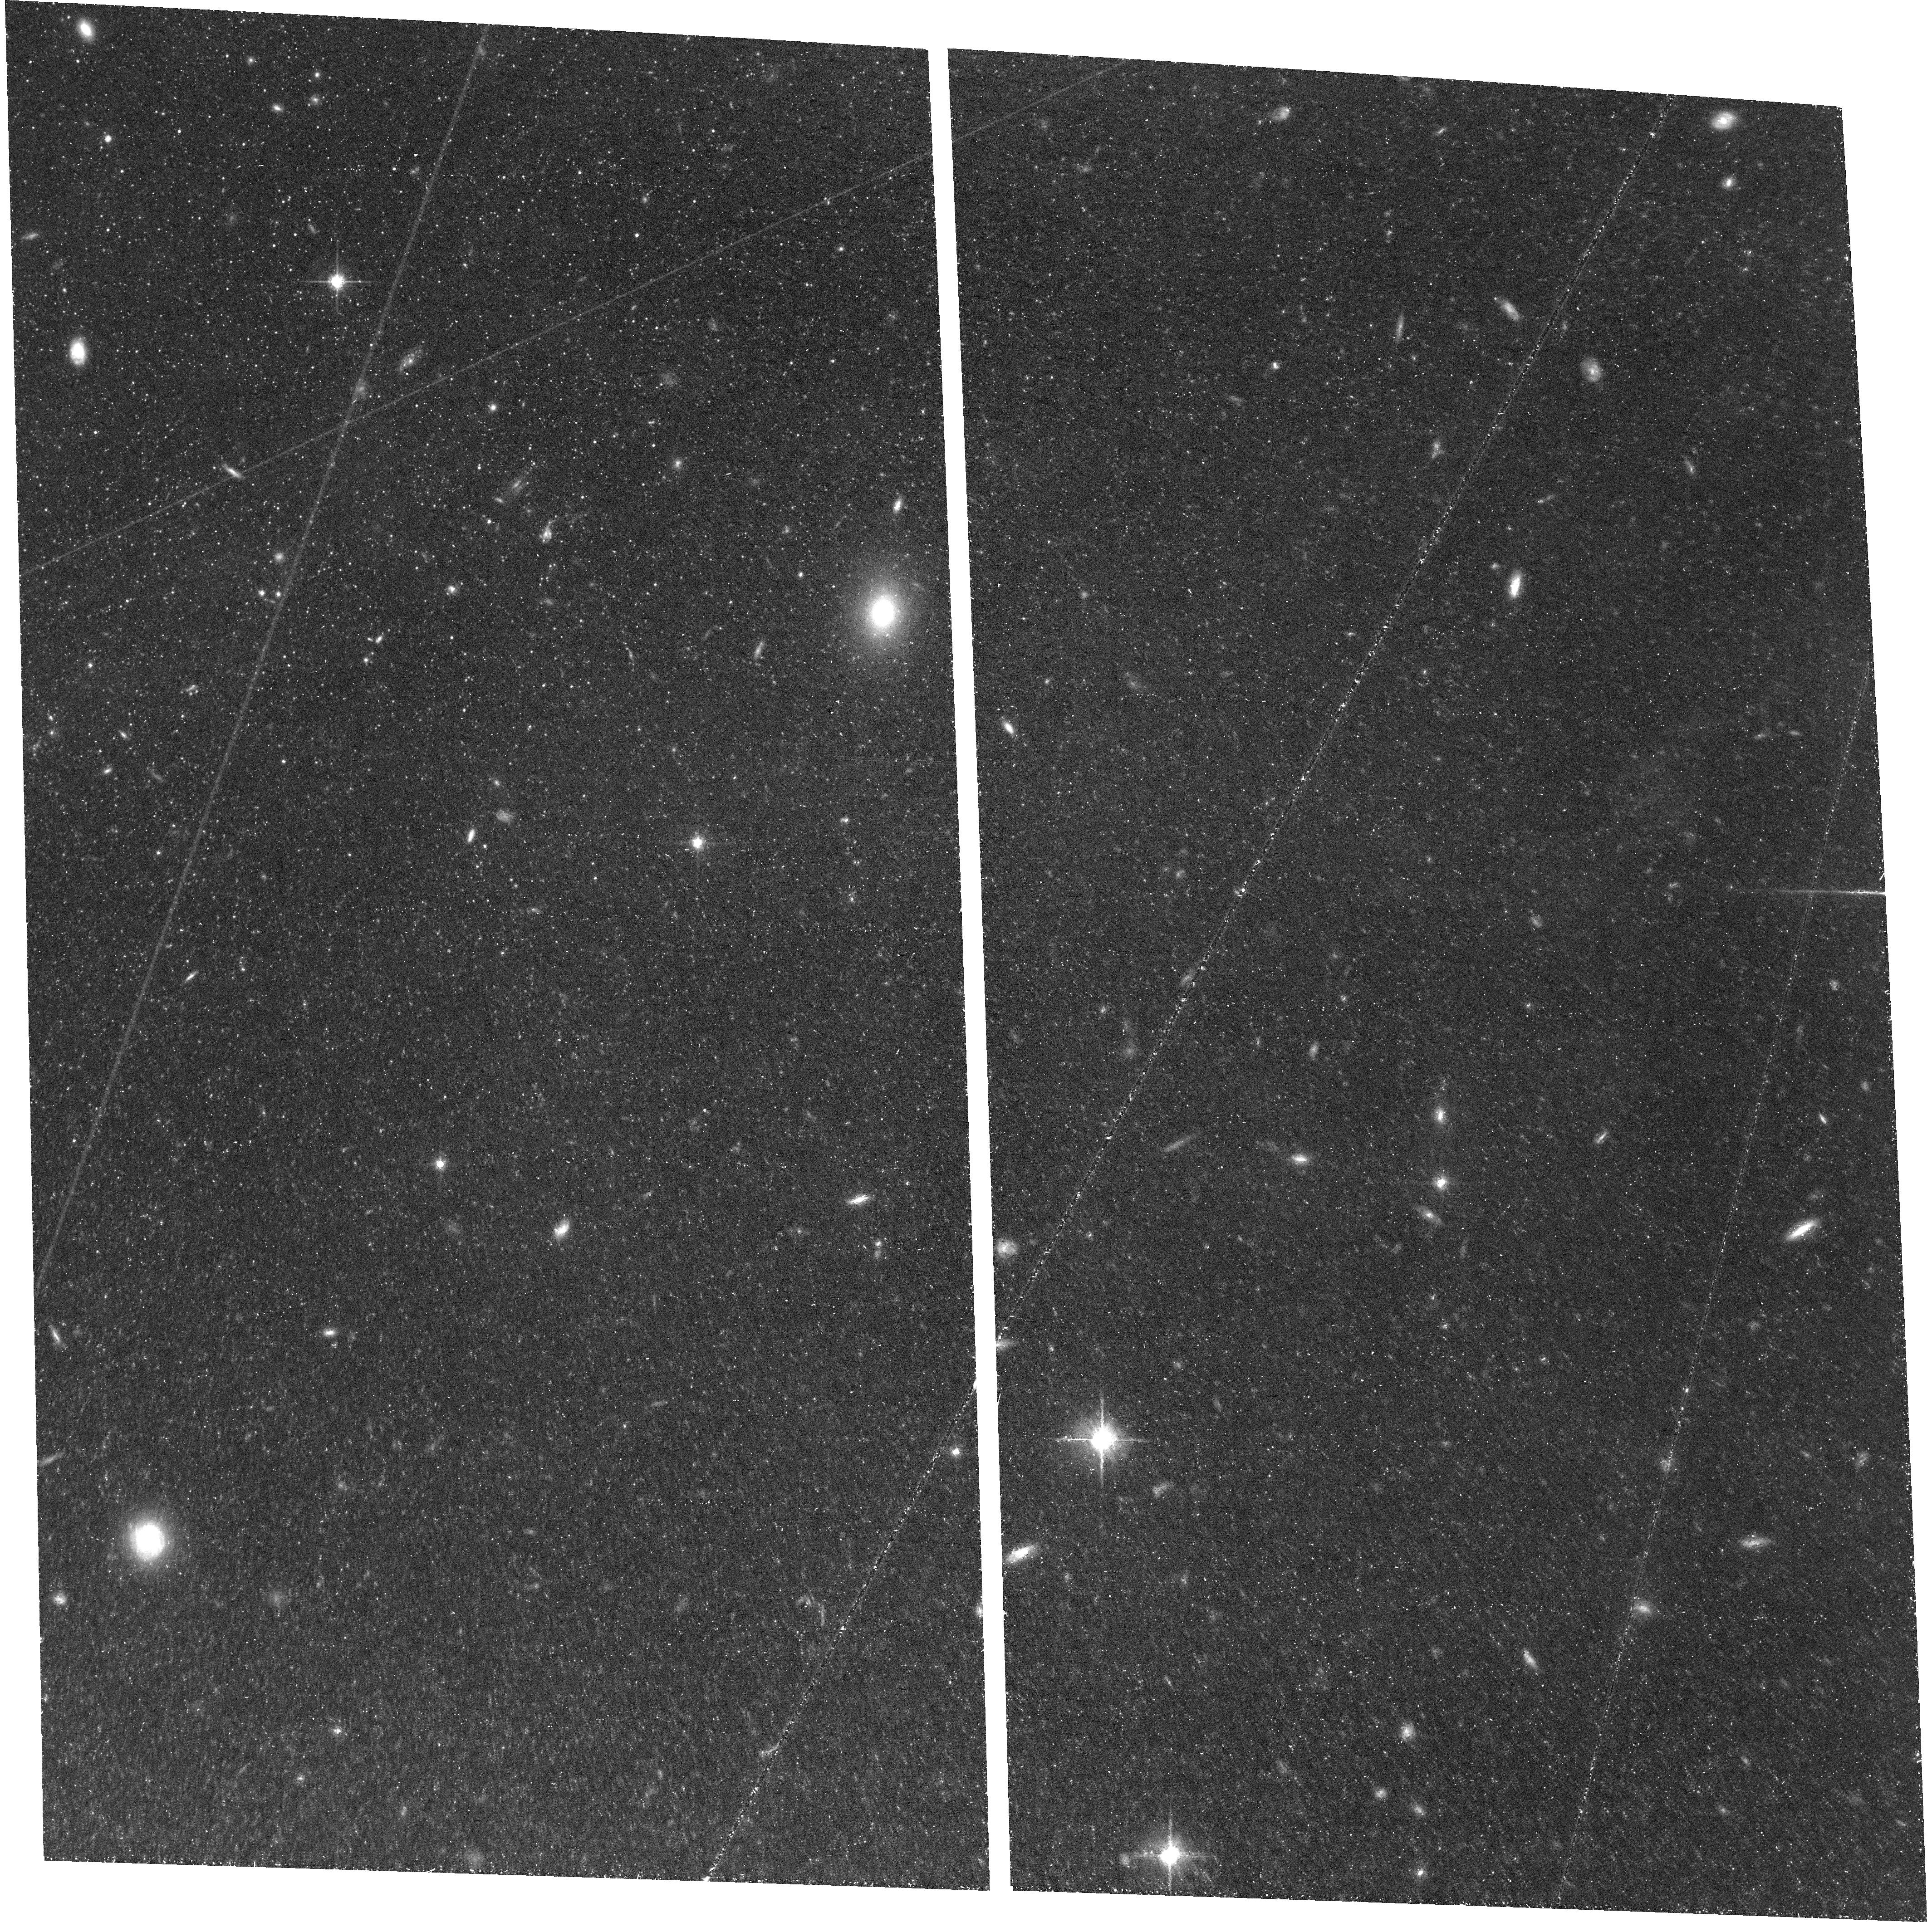
Target: M81. Instrument: ACS/WFC. Filter: F814W. Exposure: 1.4 h. Observation ID: hst_17513_52_acs_wfc_f814w_jf7k52

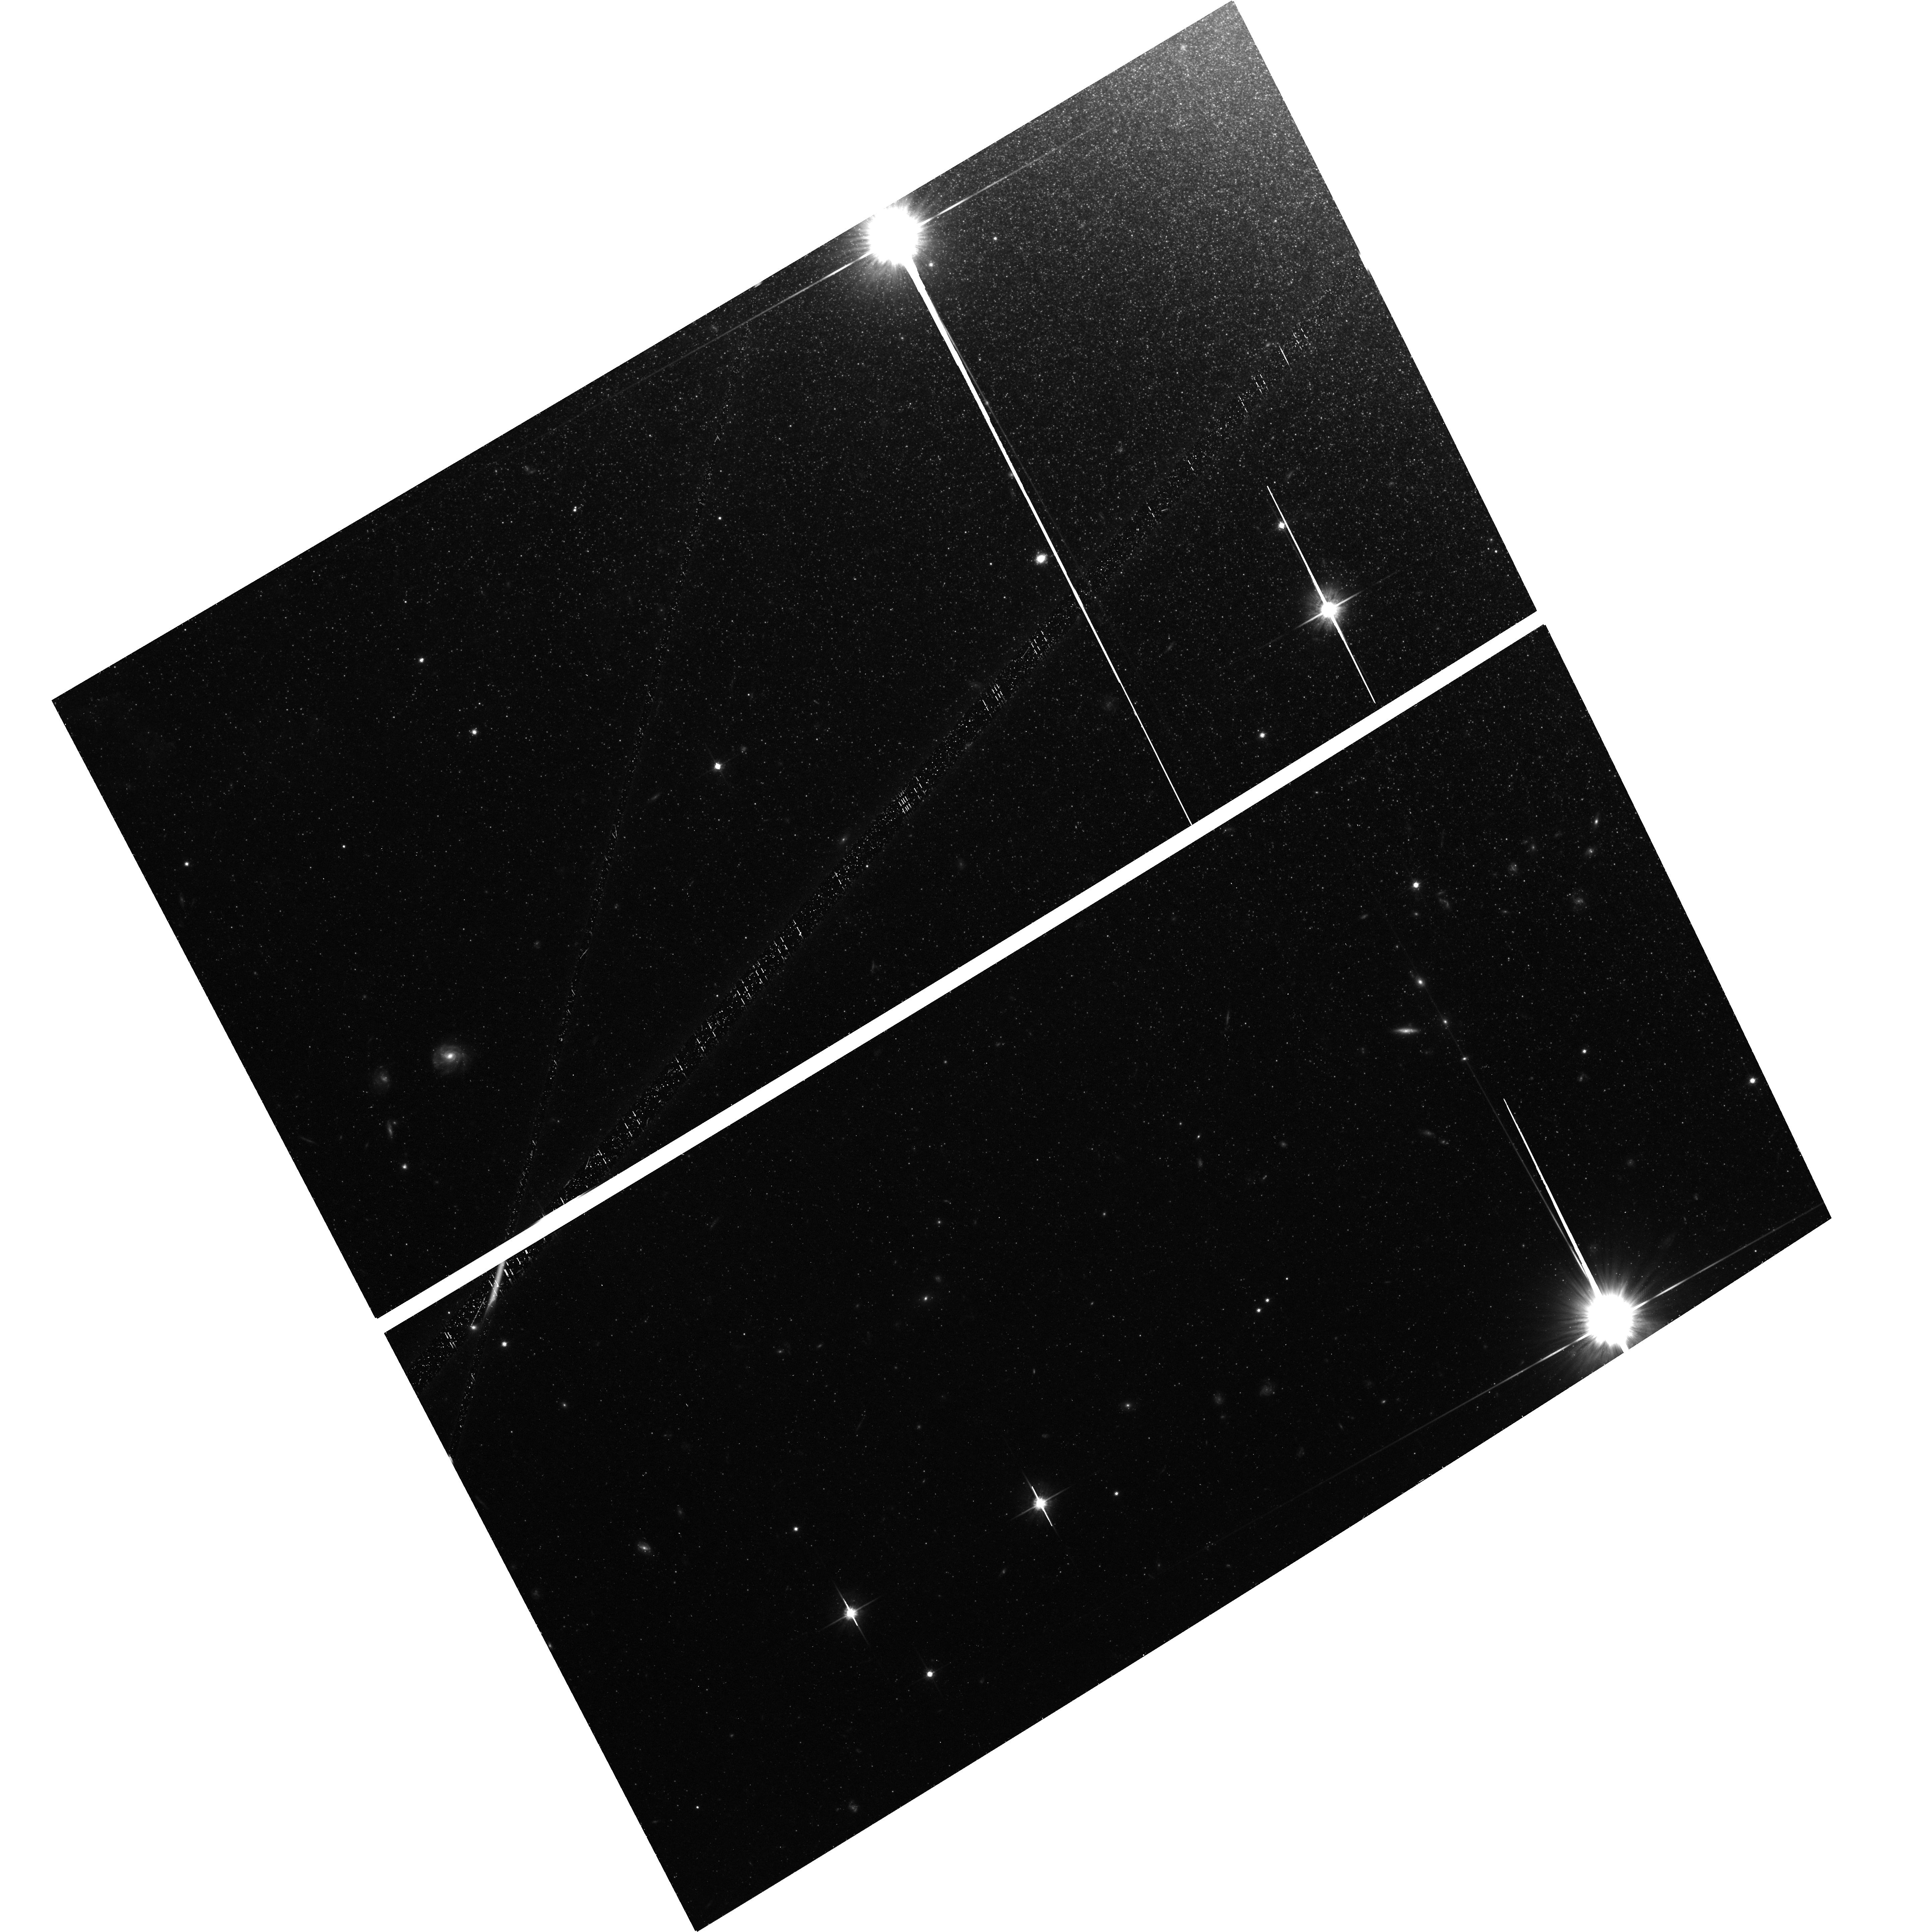
Target: M82. Instrument: ACS/WFC. Filter: F814W. Exposure: 1.4 h. Observation ID: hst_17513_07_acs_wfc_f814w_jf7k07

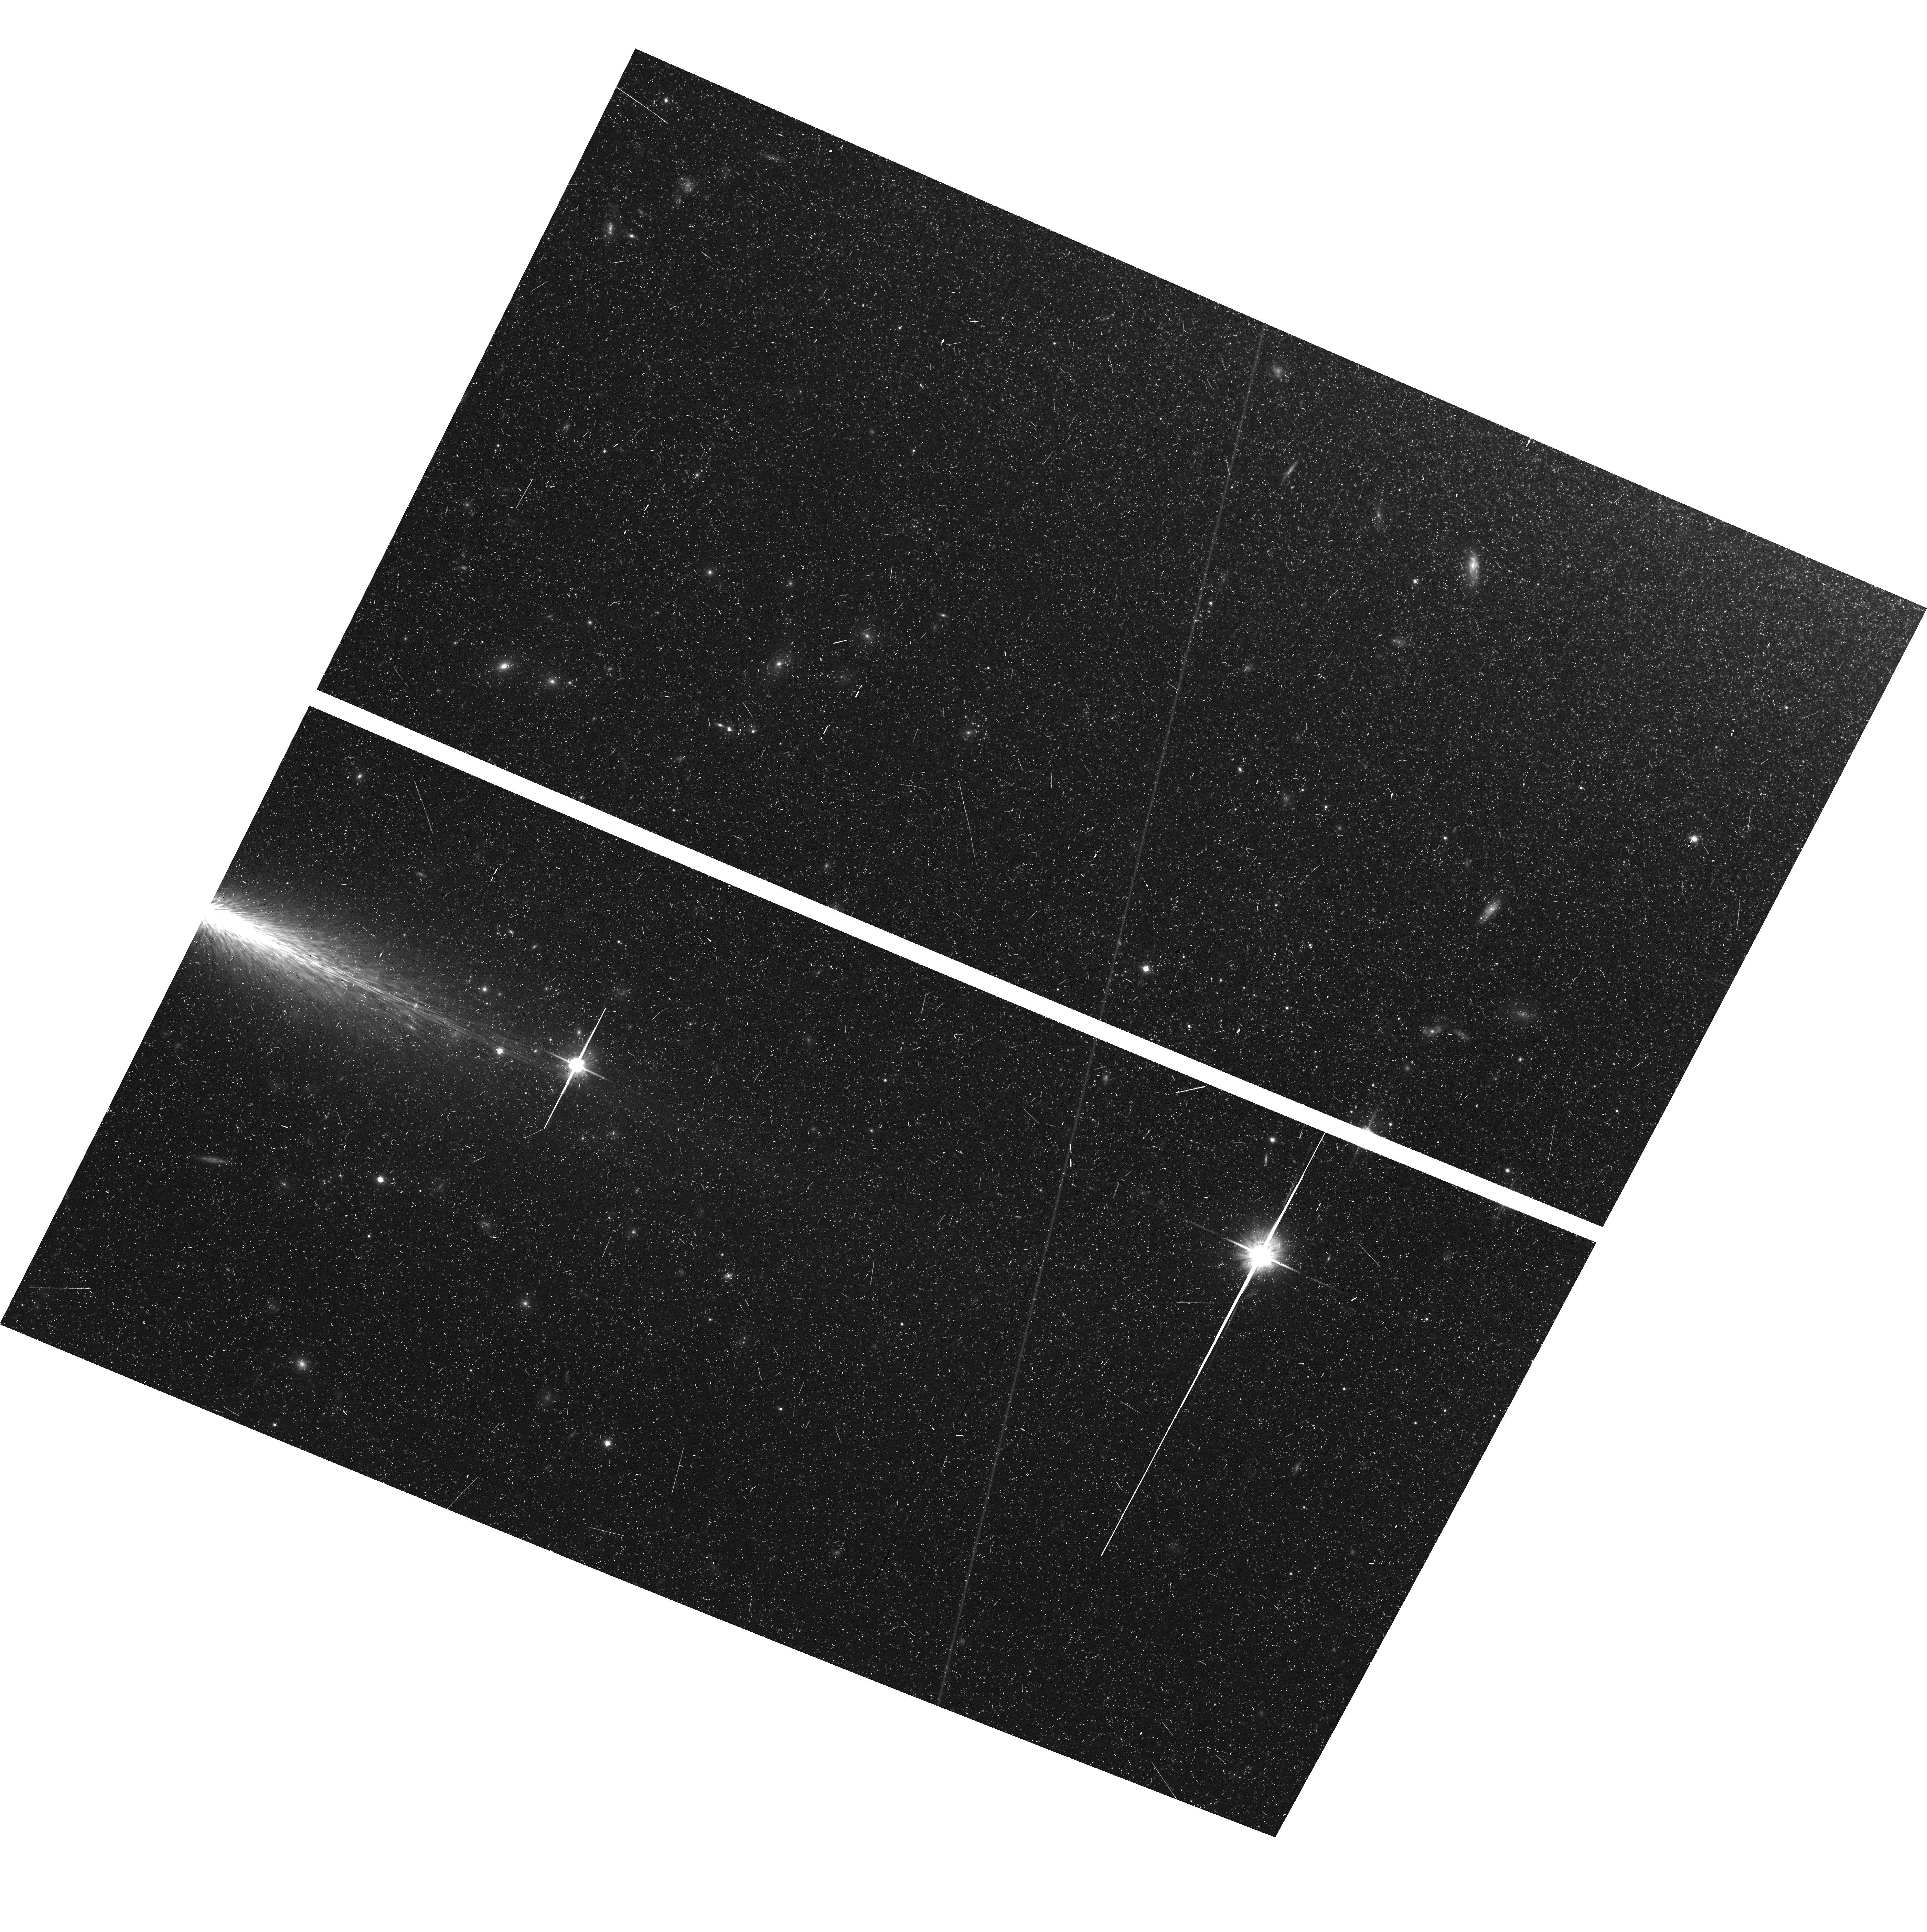
Target: NGC3077. Instrument: ACS/WFC. Filter: F814W. Exposure: 43 min. Observation ID: hst_17513_11_acs_wfc_f814w_jf7k11

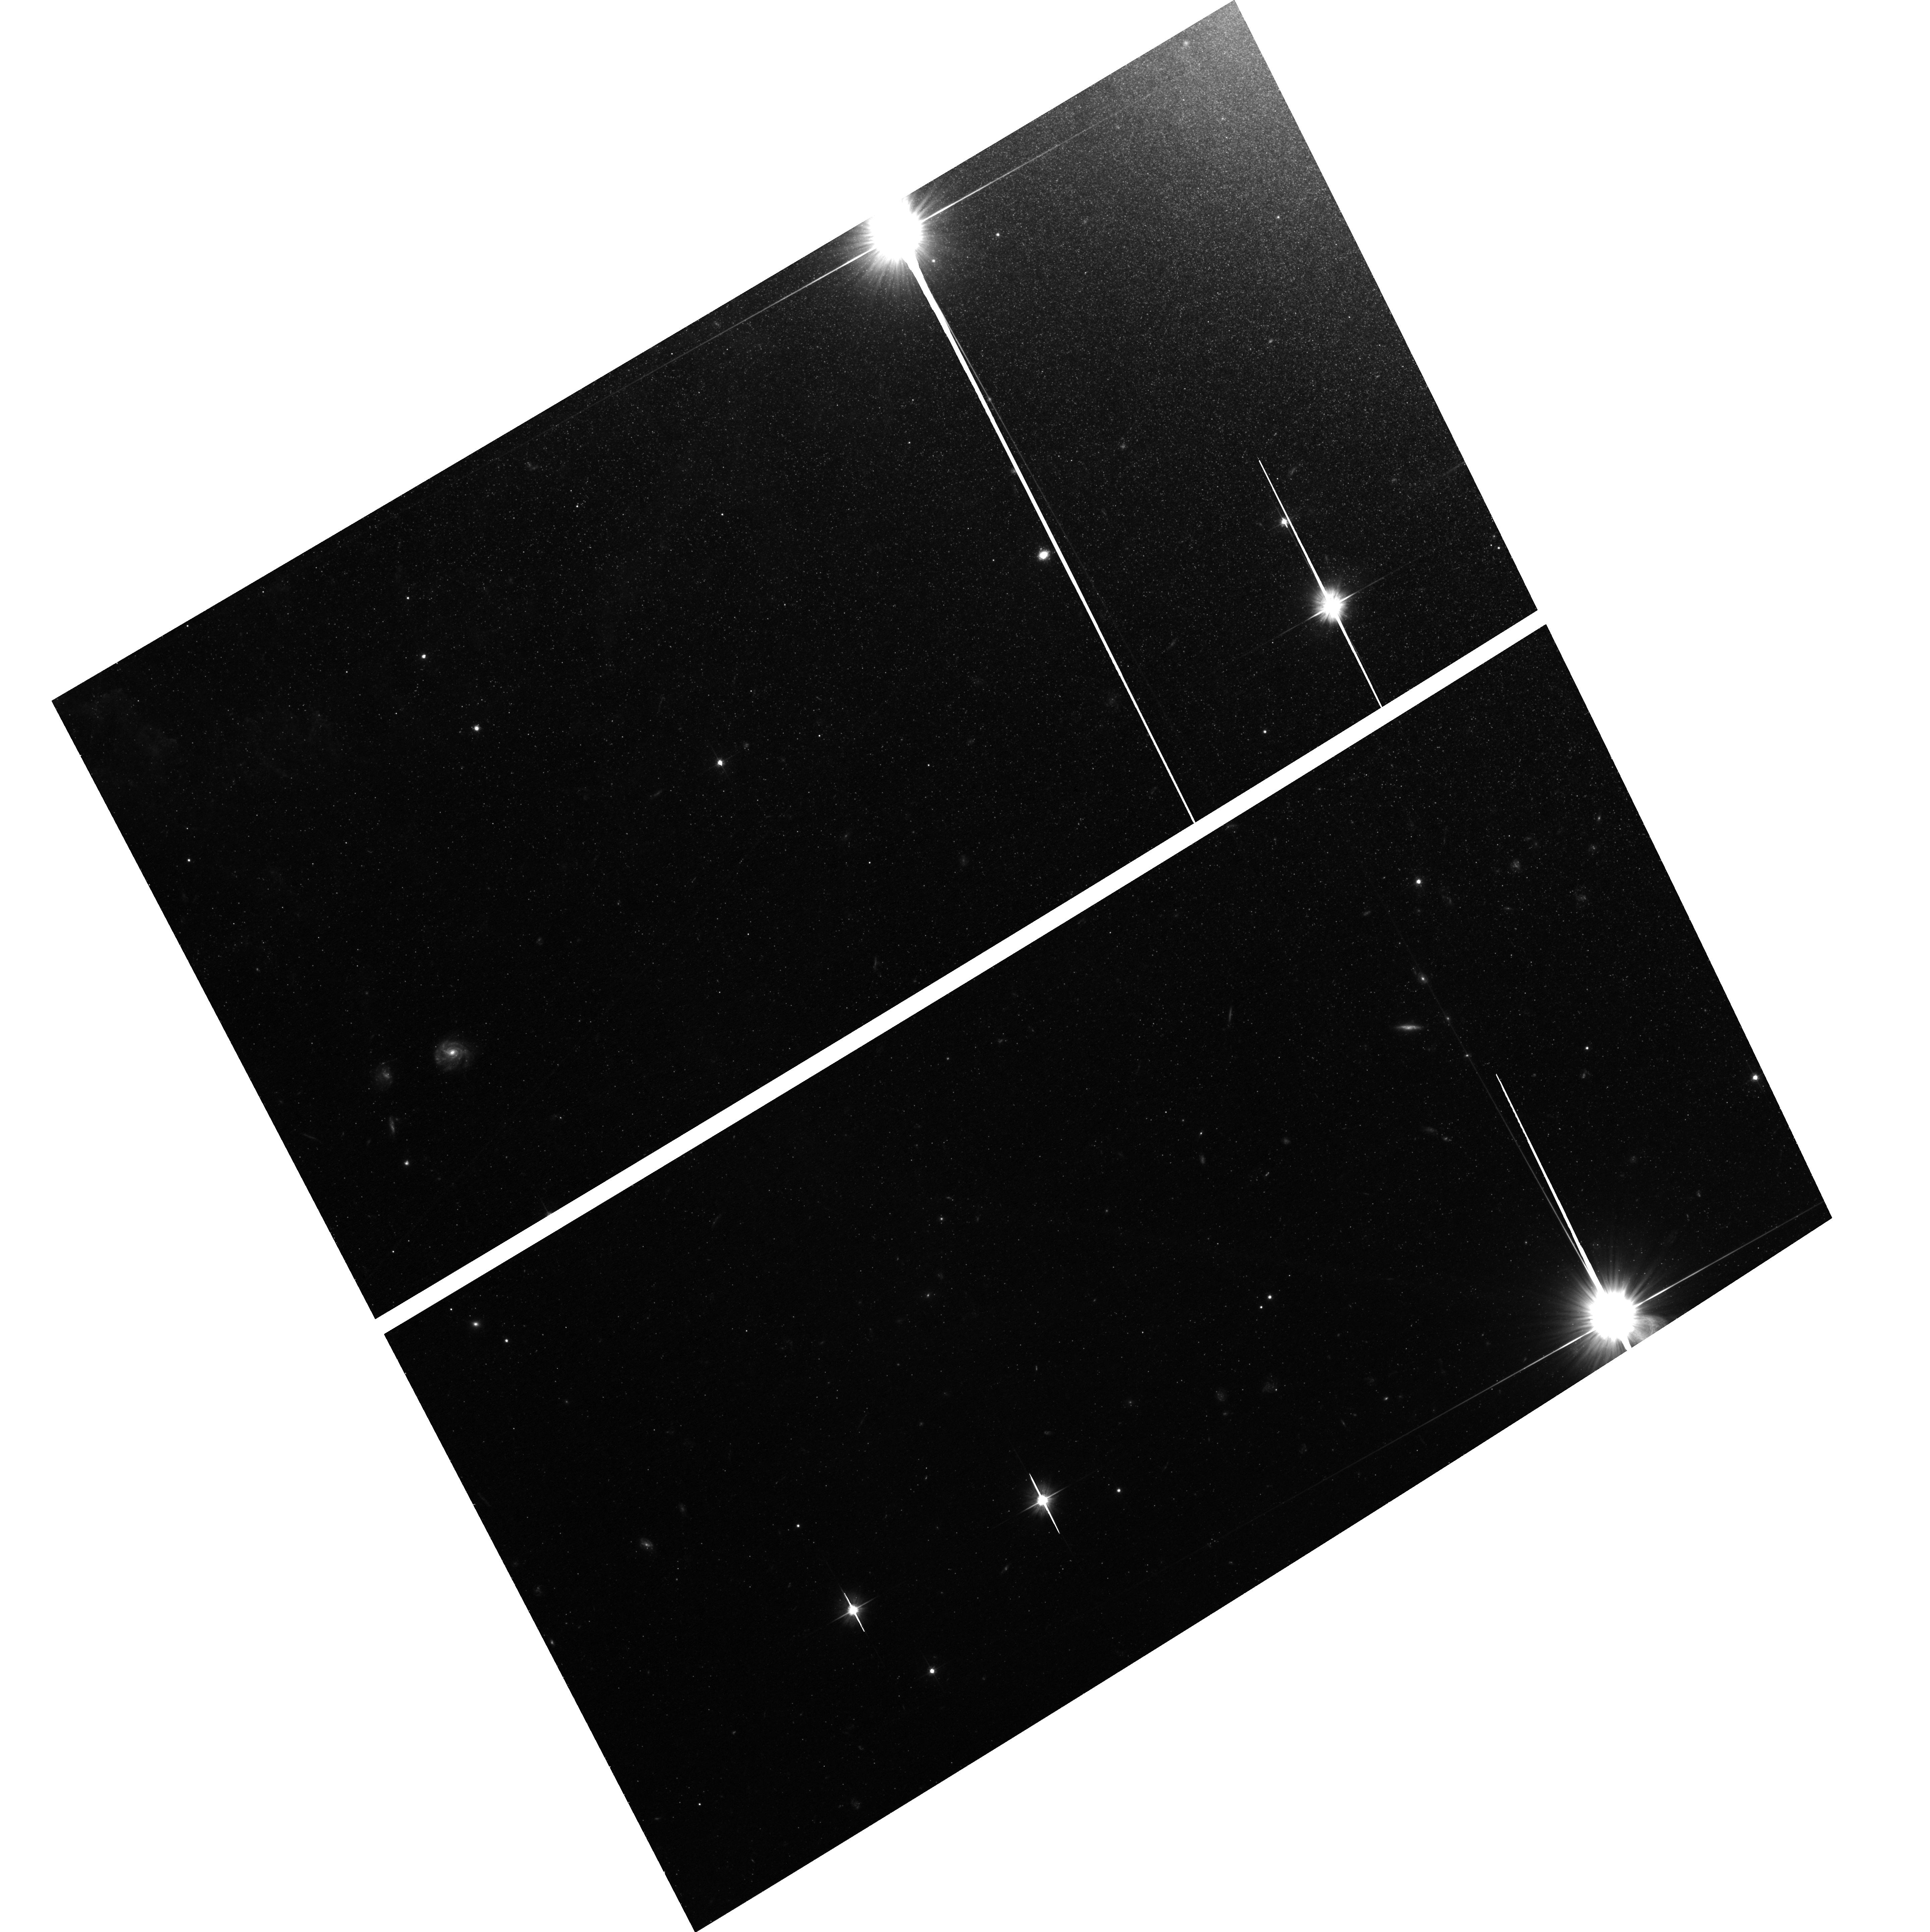
Target: M82. Instrument: ACS/WFC. Filter: F606W. Exposure: 2.2 h. Observation ID: hst_17513_09_acs_wfc_f606w_jf7k09

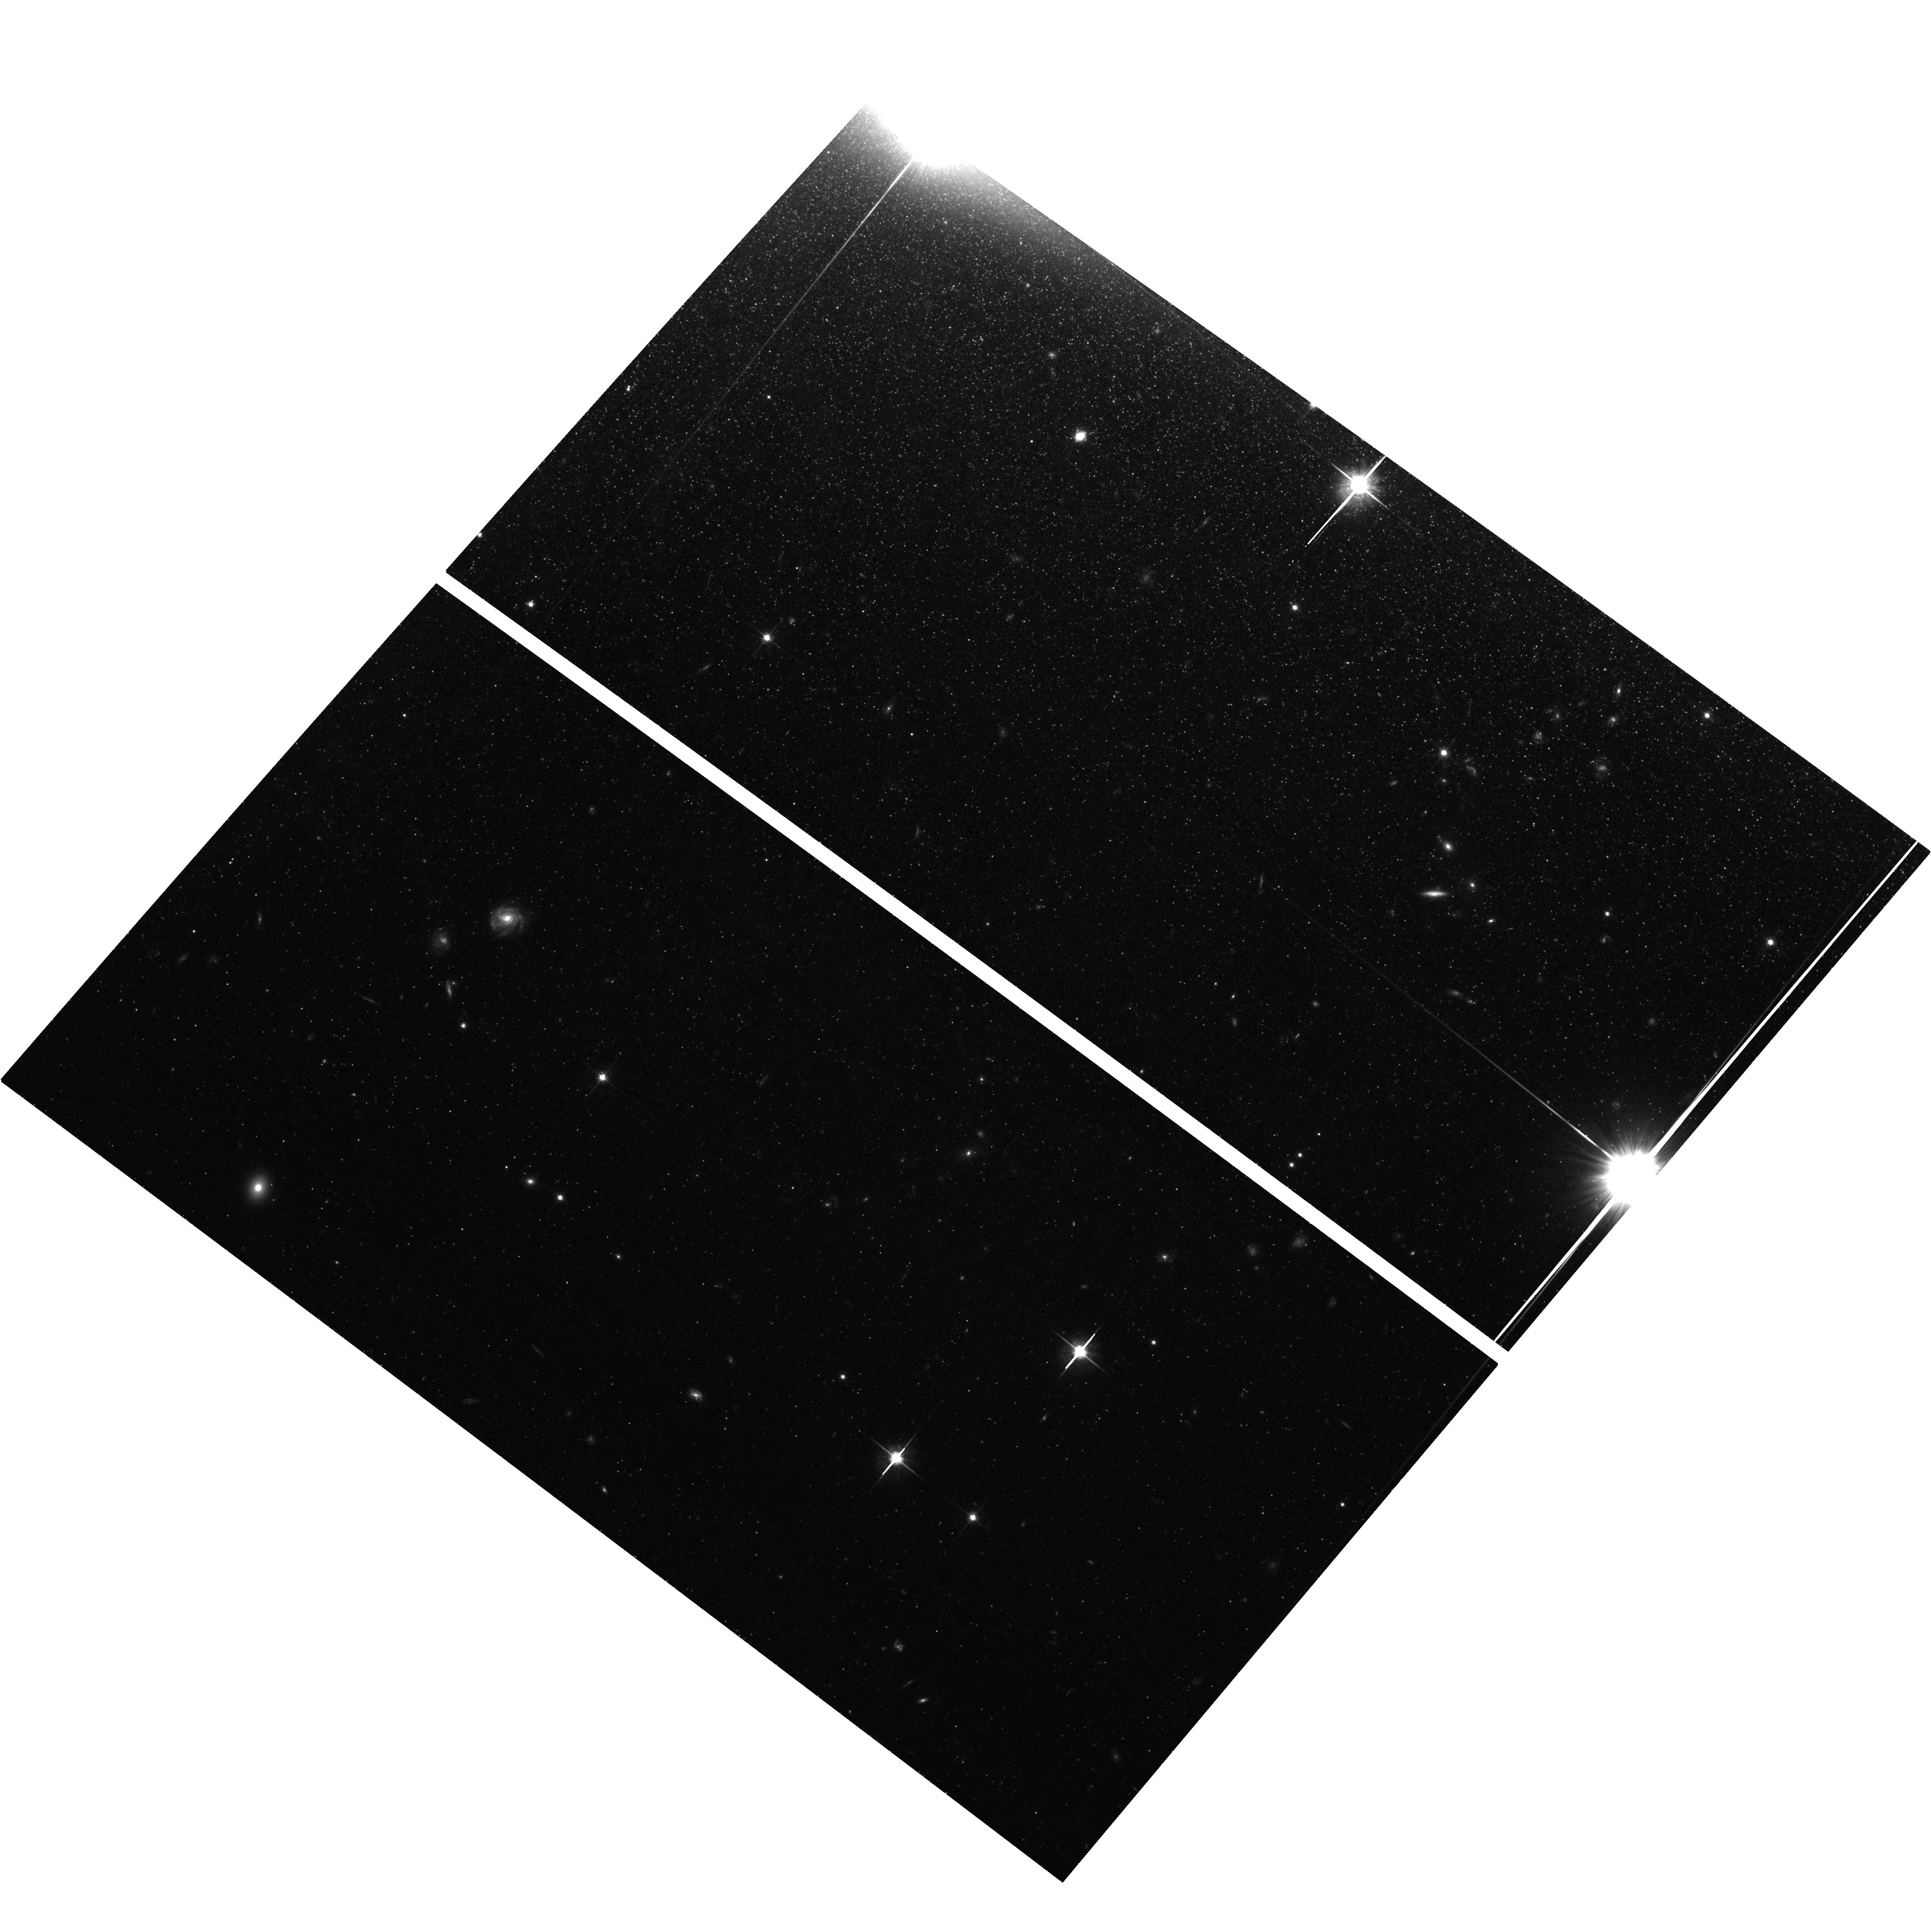
Target: M82. Instrument: ACS/WFC. Filter: F814W. Exposure: 2.2 h. Observation ID: hst_17513_58_acs_wfc_f814w_jf7k58

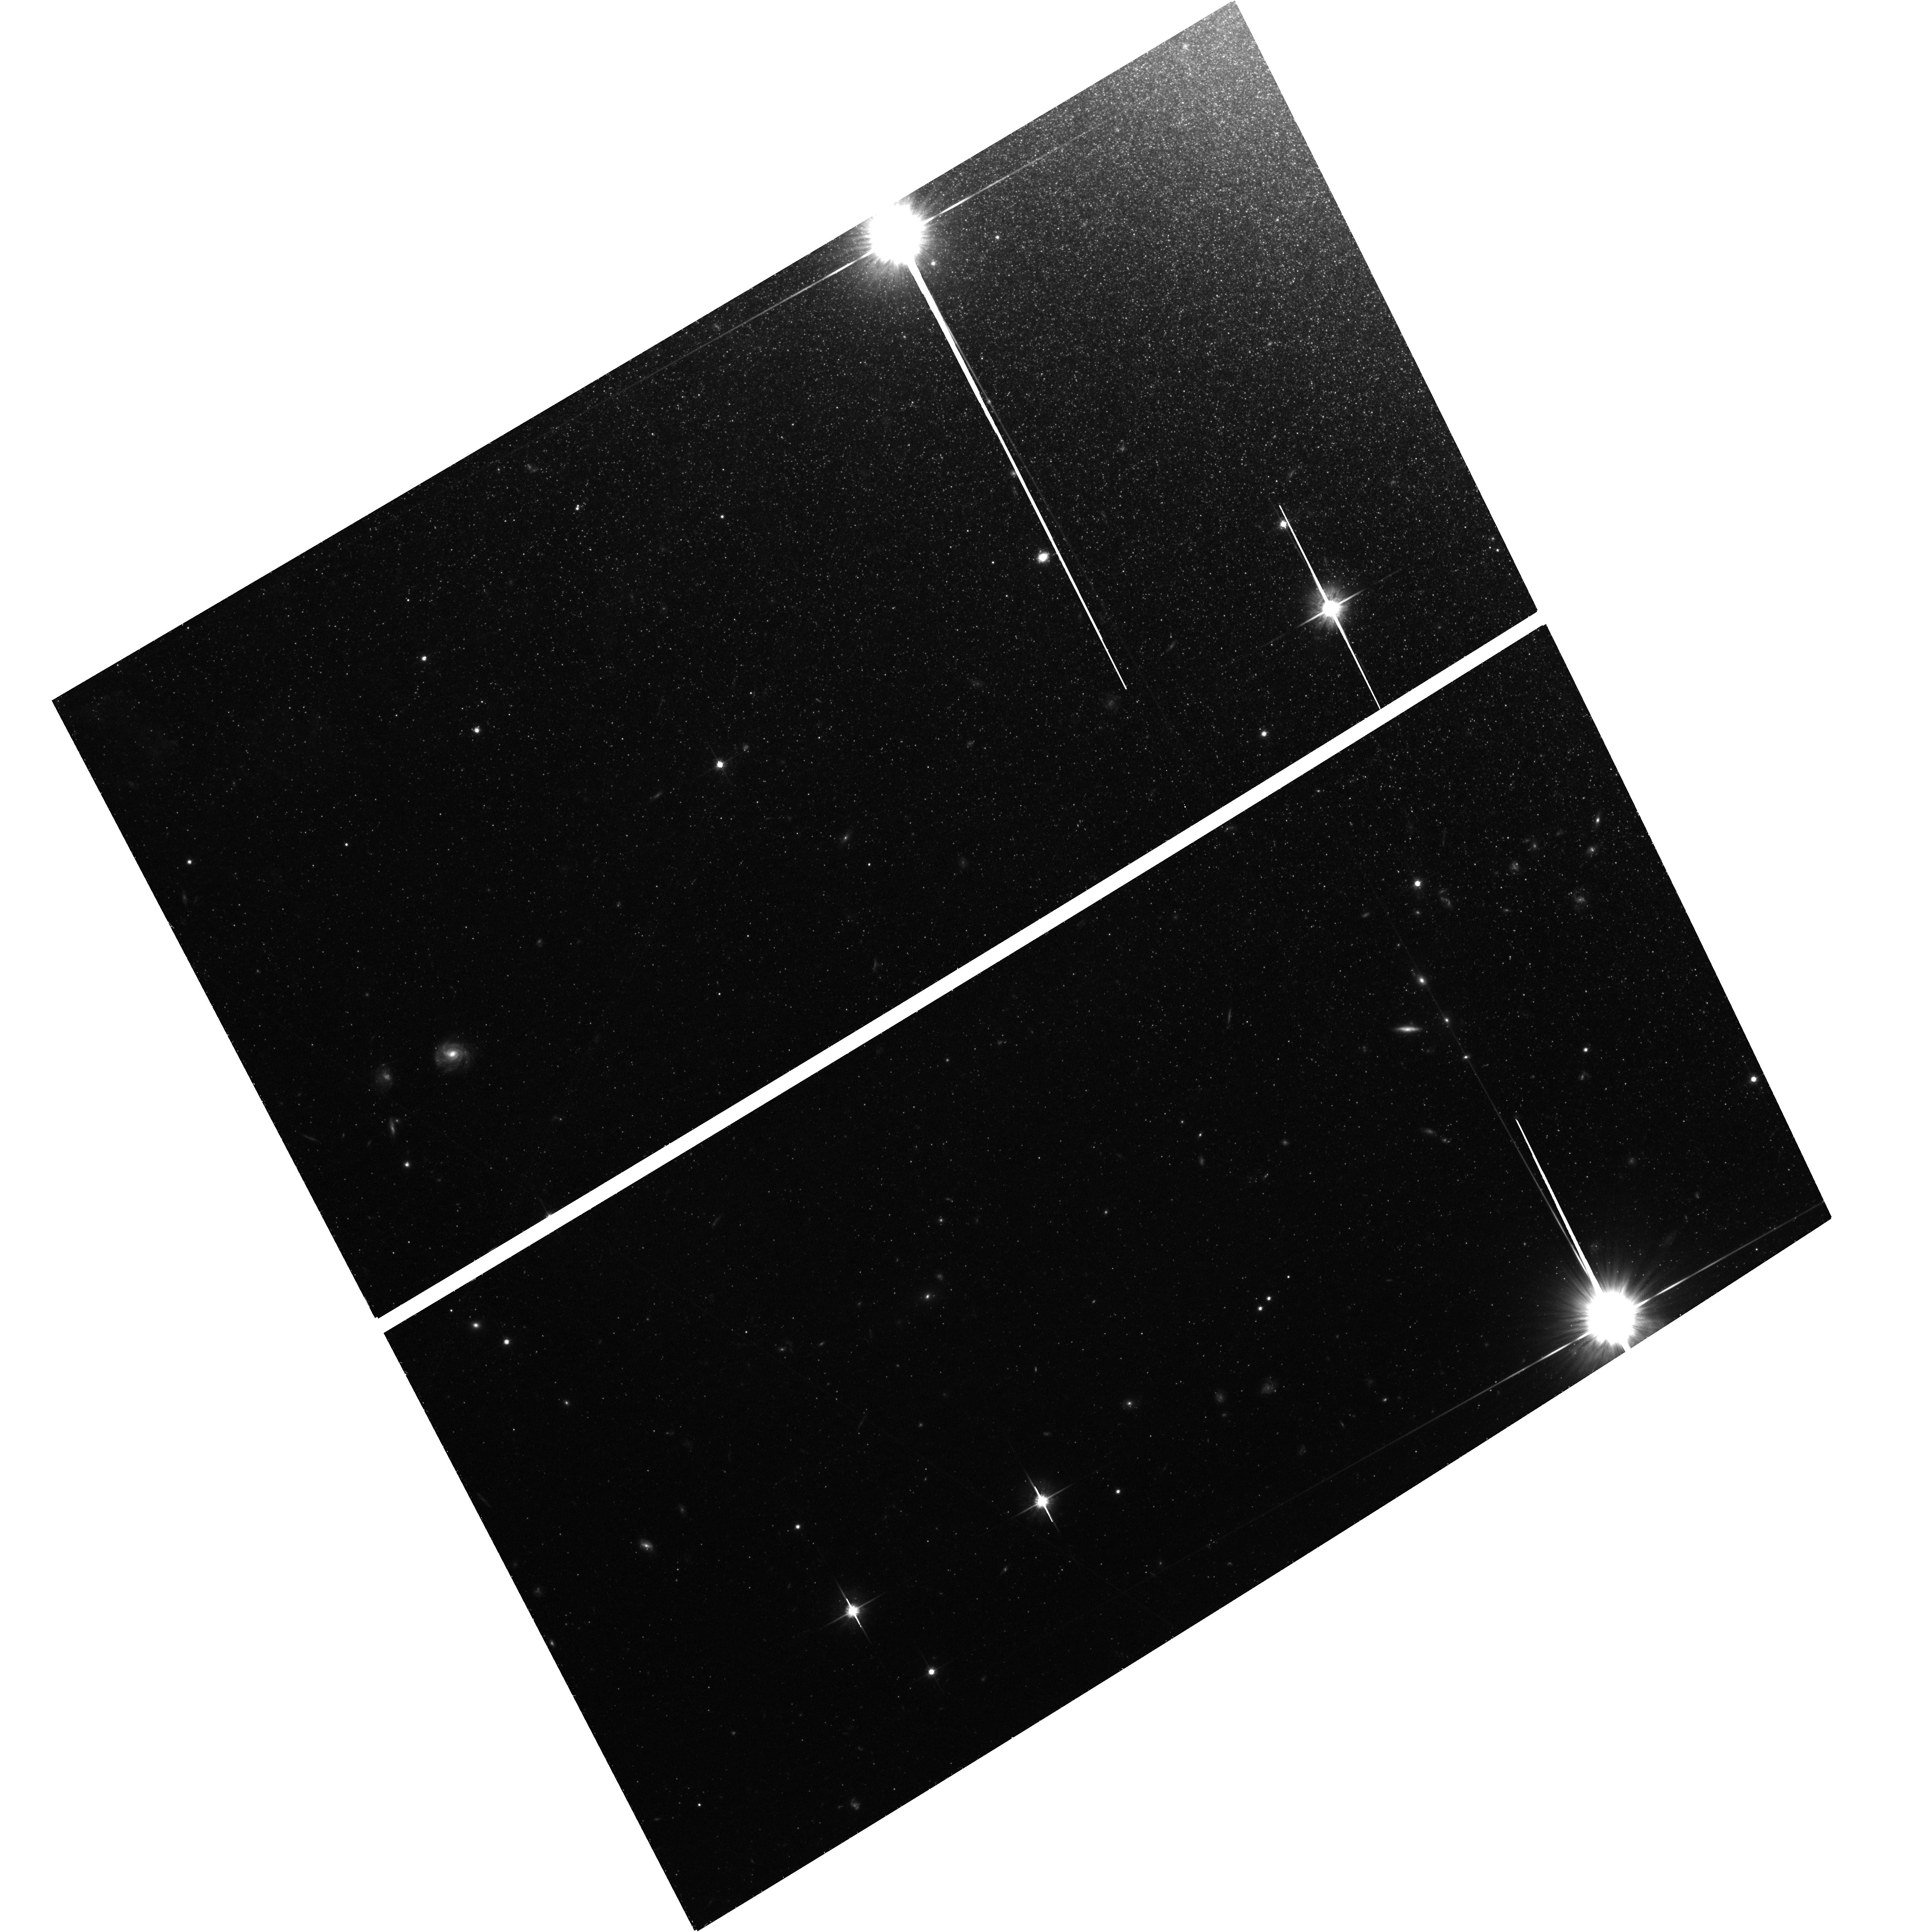
Target: M82. Instrument: ACS/WFC. Filter: F814W. Exposure: 2.2 h. Observation ID: hst_17513_06_acs_wfc_f814w_jf7k06

Proper Motions of Galaxies in the M81 Group: Unleashing the Full Power of HSTs 20-year Time Baseline (PI: Bennet, Paul)

We propose, for the first time, to measure the bulk proper motions (PMs) of a galaxy group outside the Local Group (LG). We will do this by obtaining bulk PMs of the three most massive central galaxies of the M81 group at 3.6 Mpc: M81, M82 and NGC 3077. These galaxies are some of the most studied objects in astronomy, with M81 being a canonical grand-design spiral galaxy and M82 the prototype for starburst-driven outflows. These features are driven by an ongoing major merger between these galaxies. We will reimage archival HST fields with a 20-year baseline. Combined with the existing position, distance and radial velocity this will yield 6D position-velocity information. This will allow us to precisely determine the galaxy orbits, shedding light on their past interactions during the ongoing major merger as well as their future trajectories. This will allow us to answer key questions, not only for the M81 Group but also broader universe: (1) how can the observed tidal features be understood dynamically? (2) What is the future of the group, and will either M82 or NGC 3077 be ejected by the three body interaction? (3) What is the mass of the dark matter halos of M81 and M82? (4) What is the transverse velocity of the M81 group, relative to the LG, and how does this compare to our cosmological understanding? The answers will inform simulations and models of galaxy mergers and local flows. We will obtain the first galaxy PMs outside the LG, as well as the first 6D dynamical constraints on an ongoing major merger. These innovations show how HST's longevity allows us to open up new windows on the universe previously considered inaccessible.